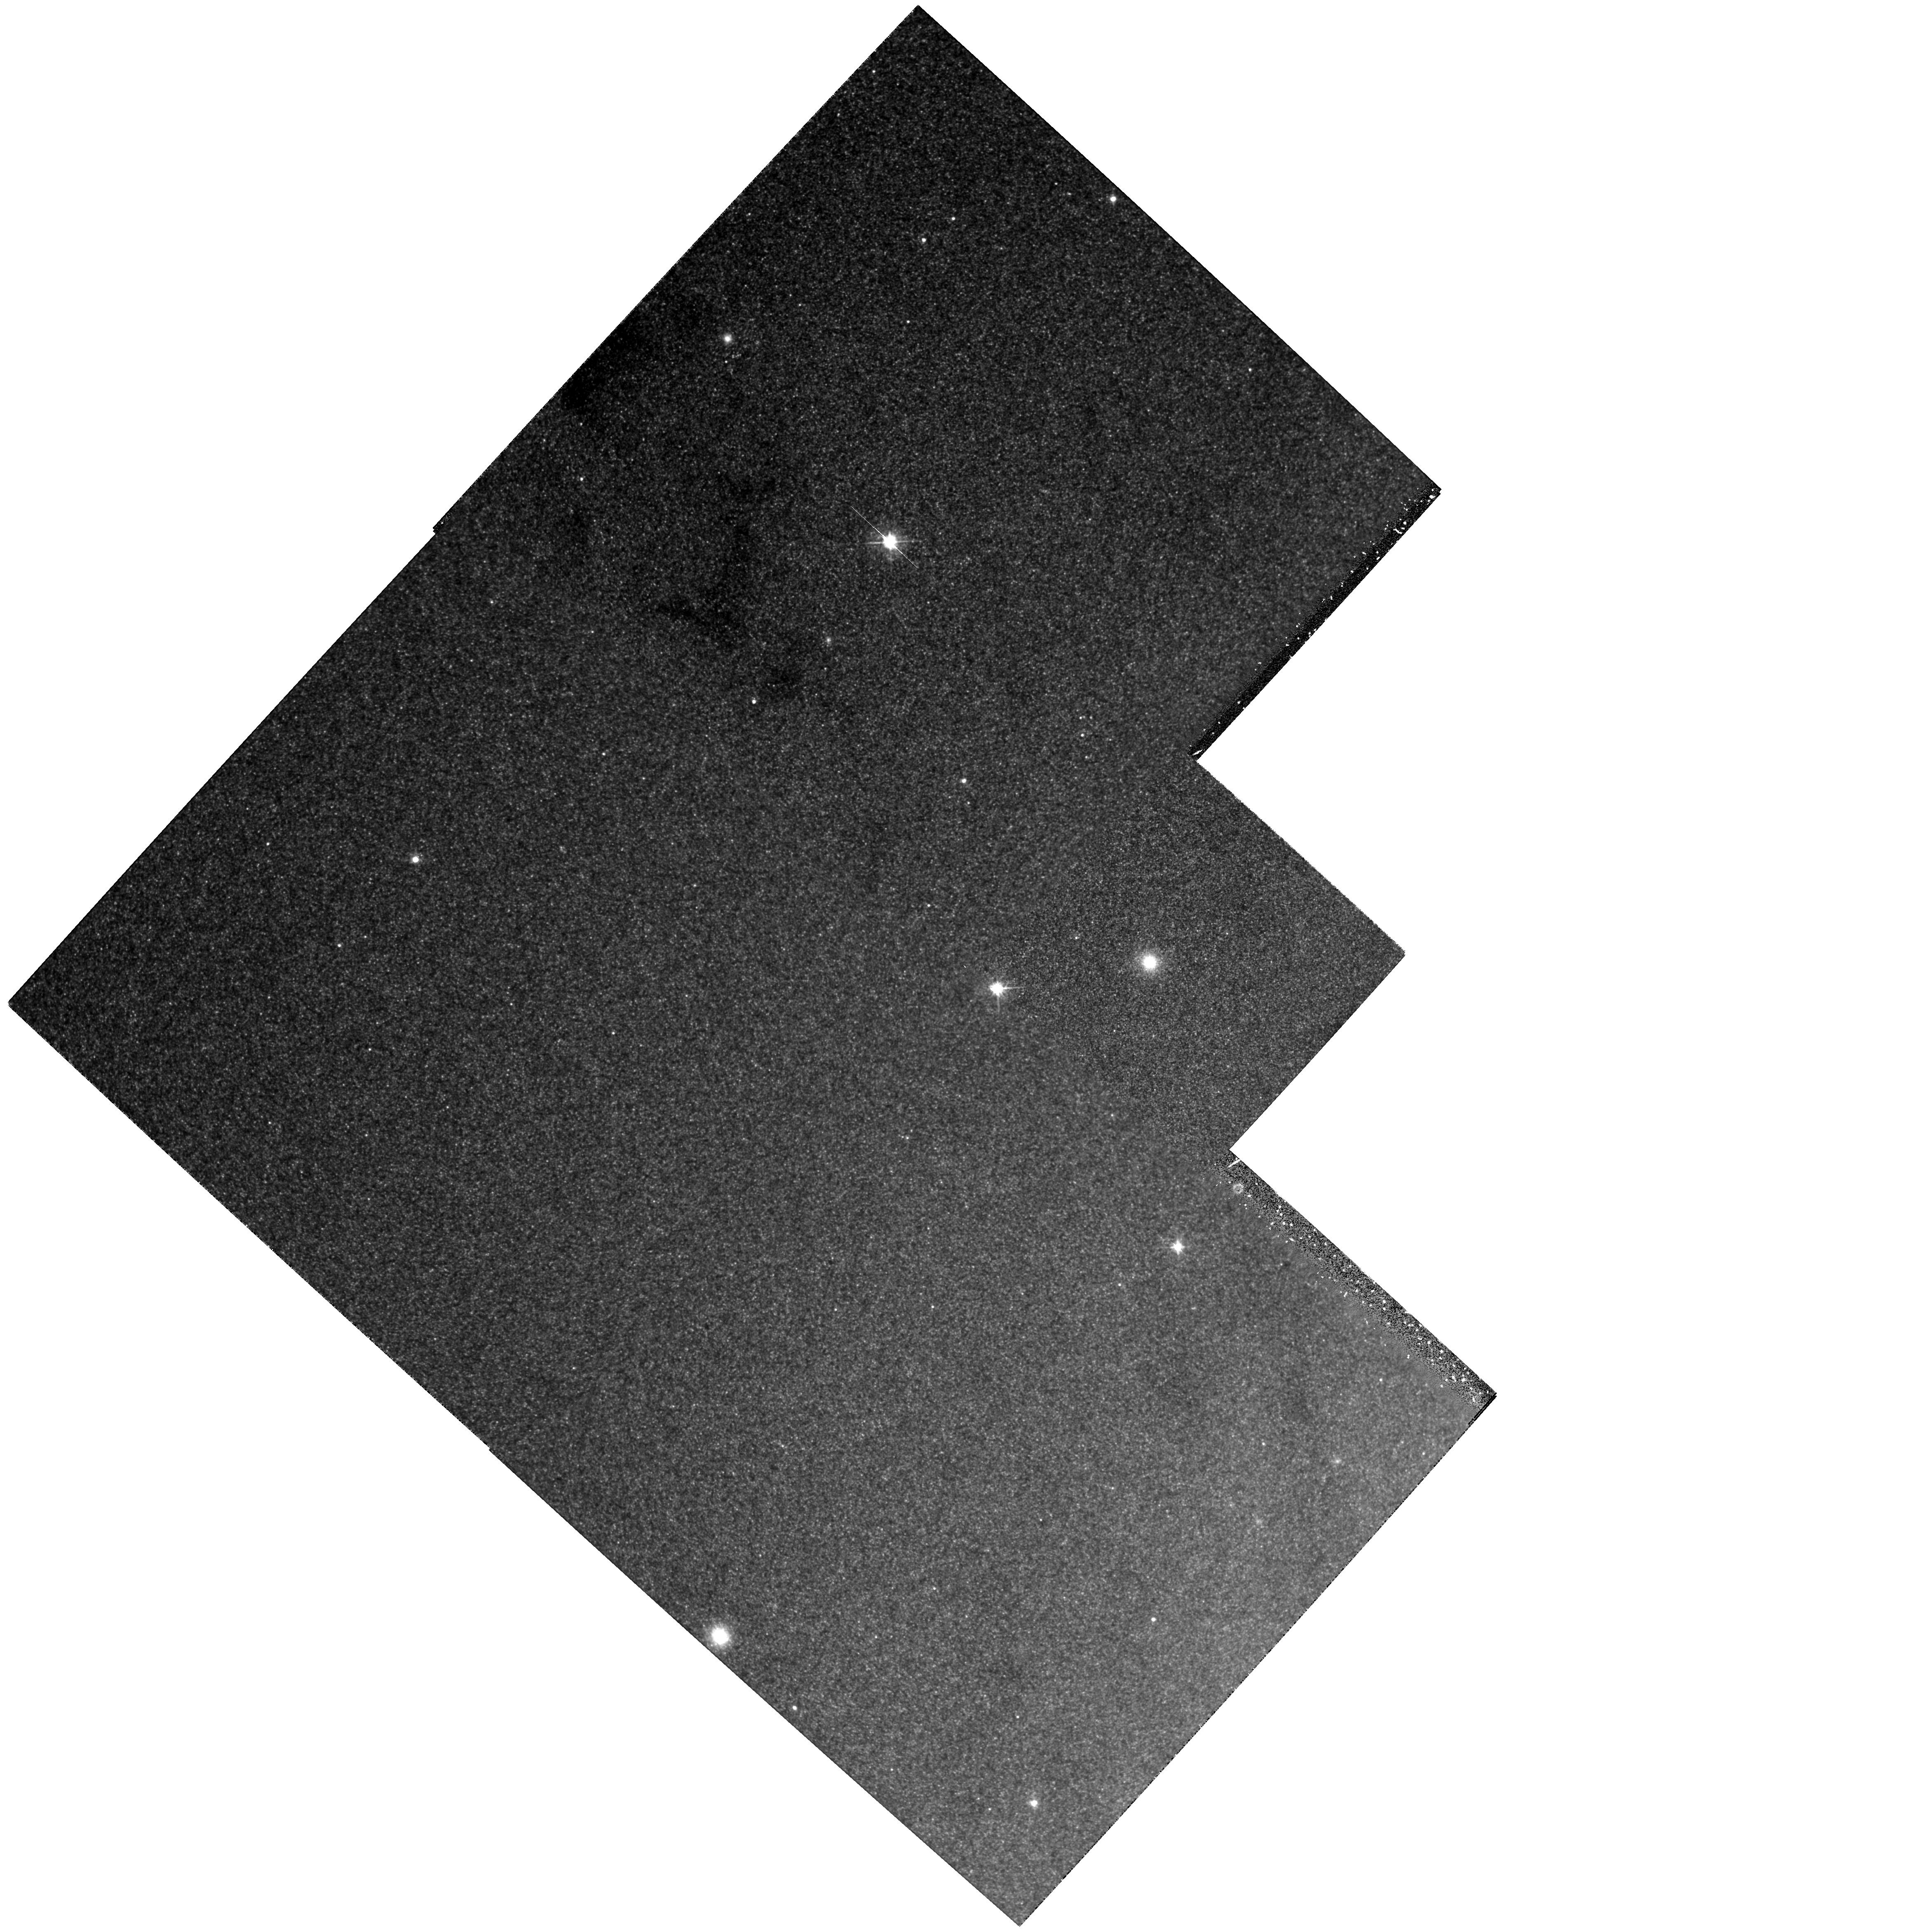
Target: NGC224-G198. Instrument: WFPC2/PC. Filter: F555W. Exposure: 1.4 h. Observation ID: hst_6477_01_wfpc2_pc_f555w_u38k01

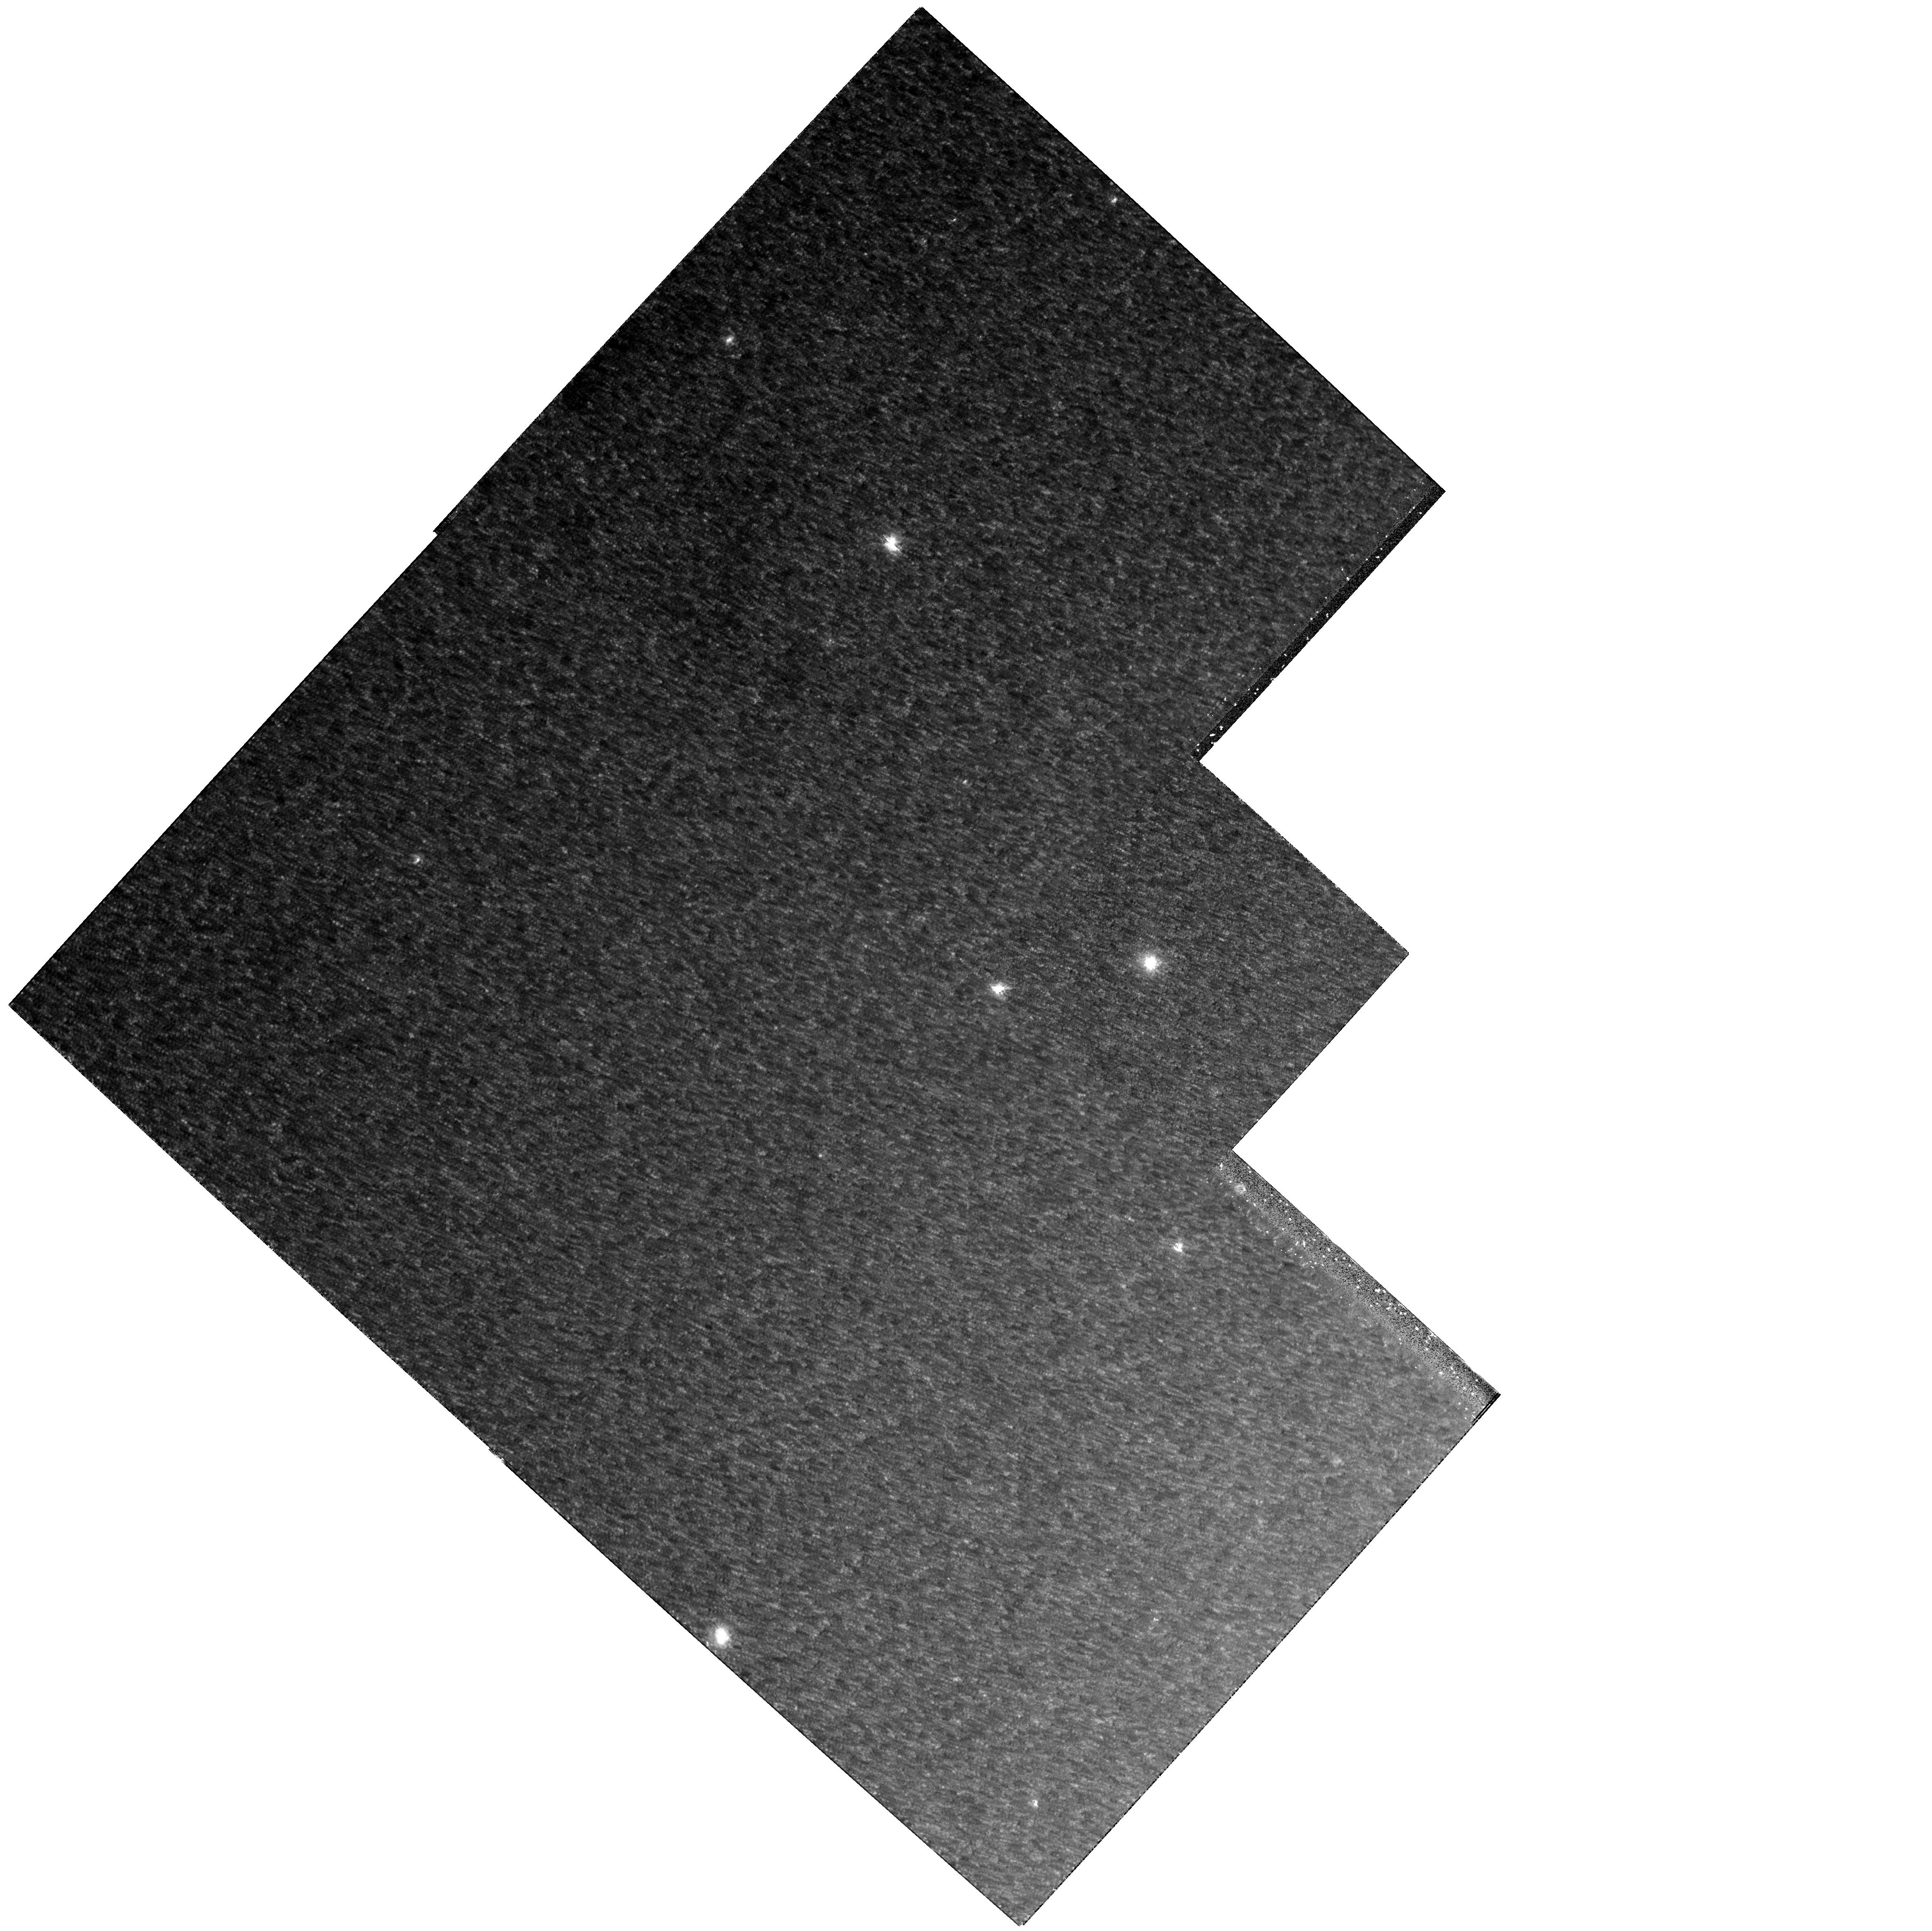
Target: NGC224-G198. Instrument: WFPC2/PC. Filter: F814W. Exposure: 1.3 h. Observation ID: hst_6477_01_wfpc2_pc_f814w_u38k01

THE COLOR-MAGNITUDE DIAGRAM OF THE SUPER- METAL-RICH GLOBULAR CLUSTER G198 IN M31 (PI: Jablonka, Pascale)

We propose to observe the super-metal-rich globular cluster G198 in M31. We wish to obtain deep images in the F555W (V) and F814W (I) bands, taking advantage of the high spatial resolution and red sensitivity of the Planetary Camera of WFPC2, in order to construct a color-magnitude diagram for G198. With respect to the outstanding properties of this cluster, we will address primarily the question of its metallicity both on an absolute scale, by comparison with theoretical stellar evolutionary tracks, and on a relative scale, by comparison with a sample of clusters used as standards. The data we propose to obtain would provide essential input for theories of stellar evolution, star formation history, and models of star cluster and galaxy formation.